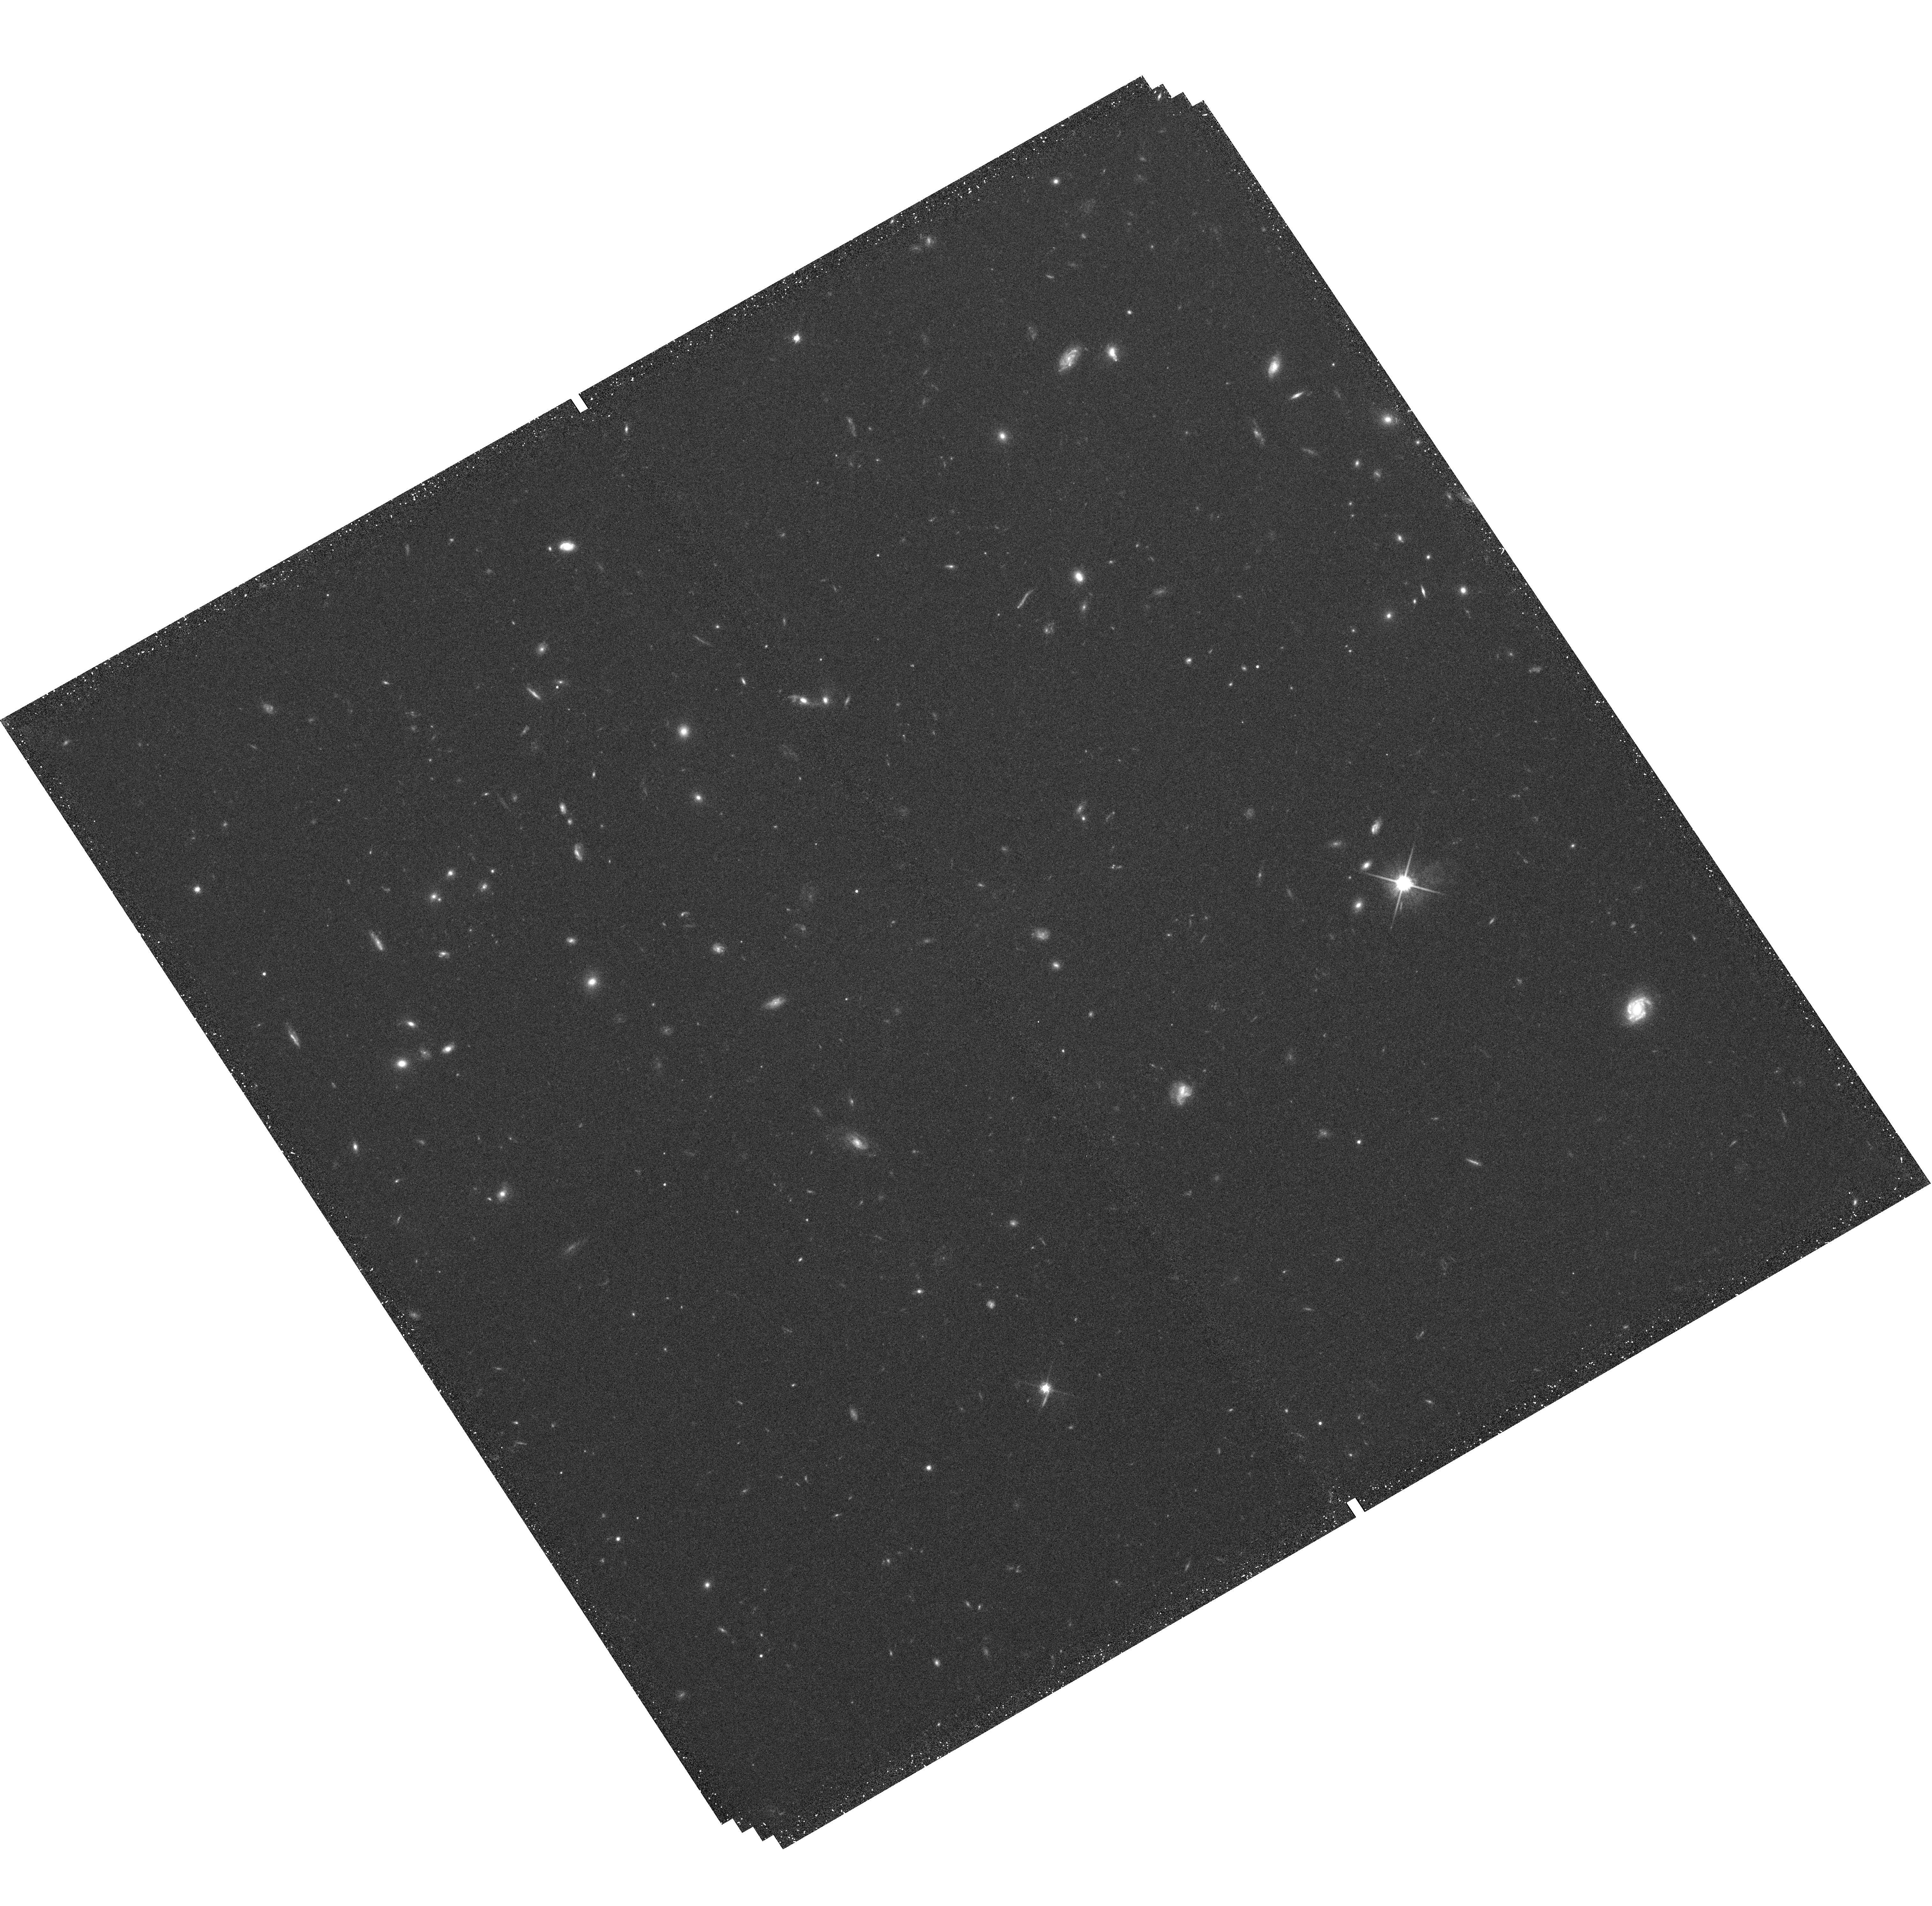
Target: field at RA 28.227°, Dec -14.151°. Instrument: WFC3/UVIS. Filter: F814W. Exposure: 39 min. Observation ID: hst_11803_05_wfc3_uvis_f814w_ib3g05

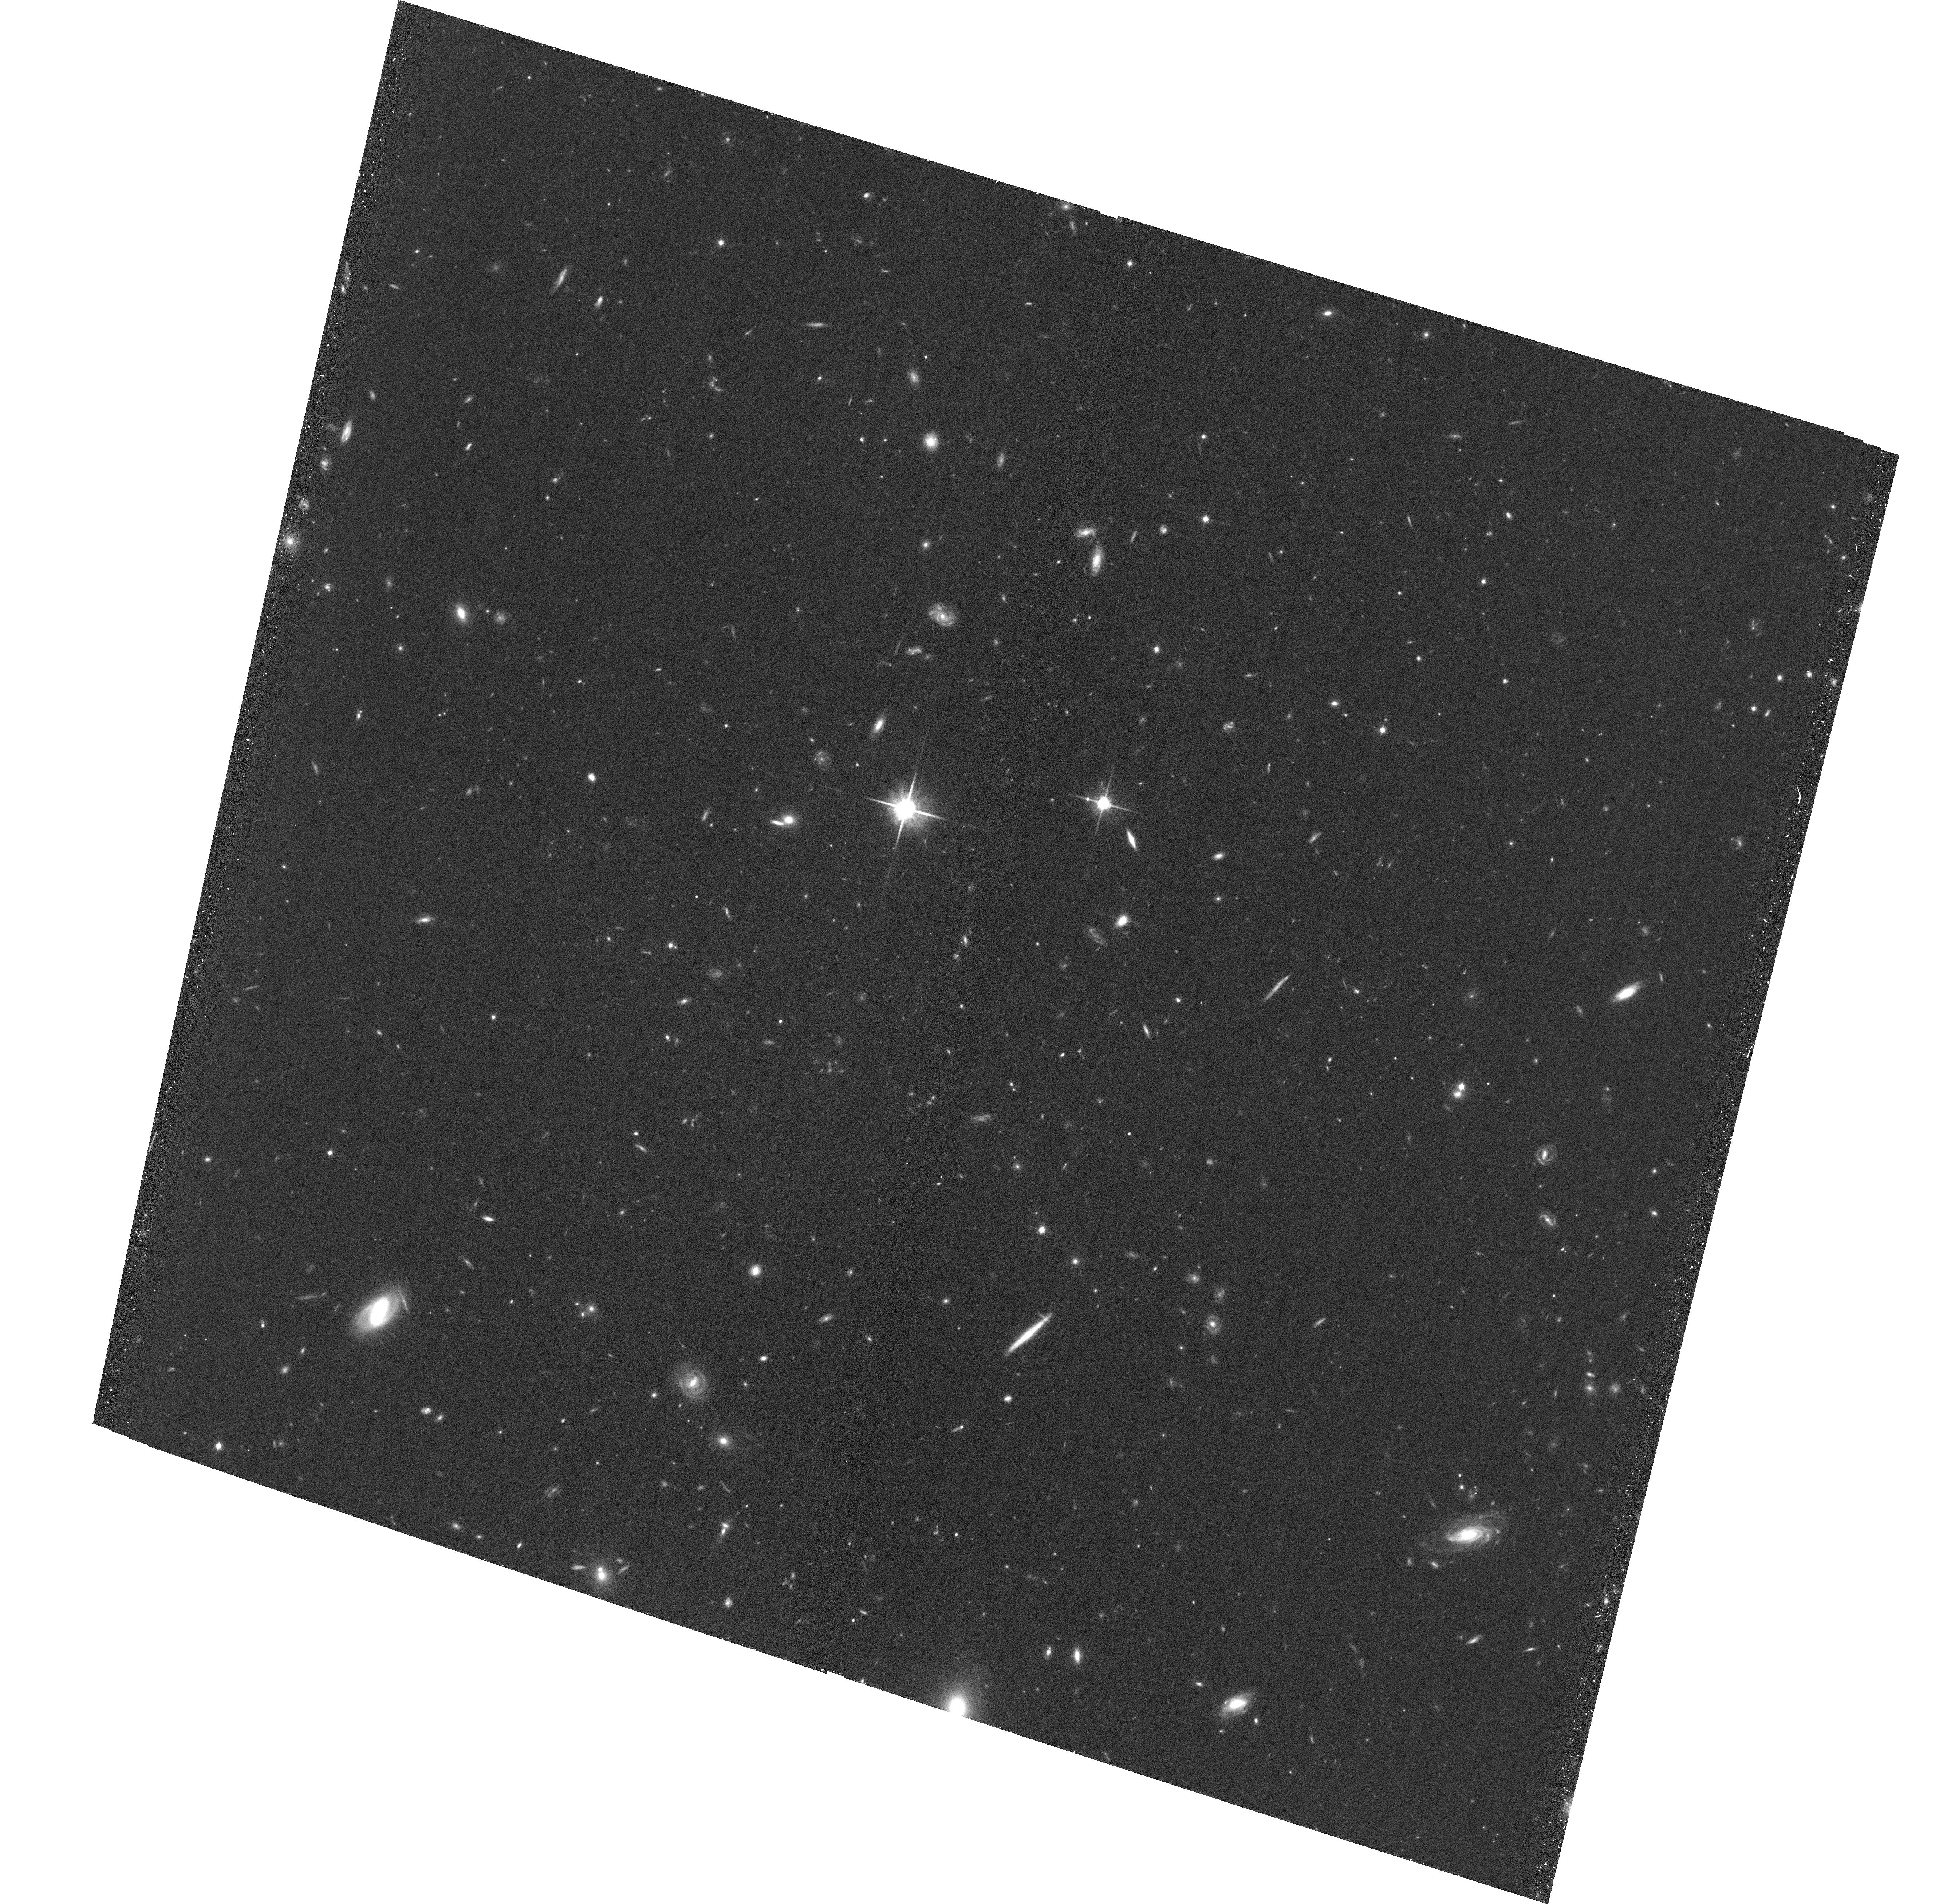
Target: CLJ0152.6-1408-POS1. Instrument: ACS/WFC. Filter: F814W. Exposure: 37 min. Observation ID: hst_11803_04_acs_wfc_f814w_jb3g04

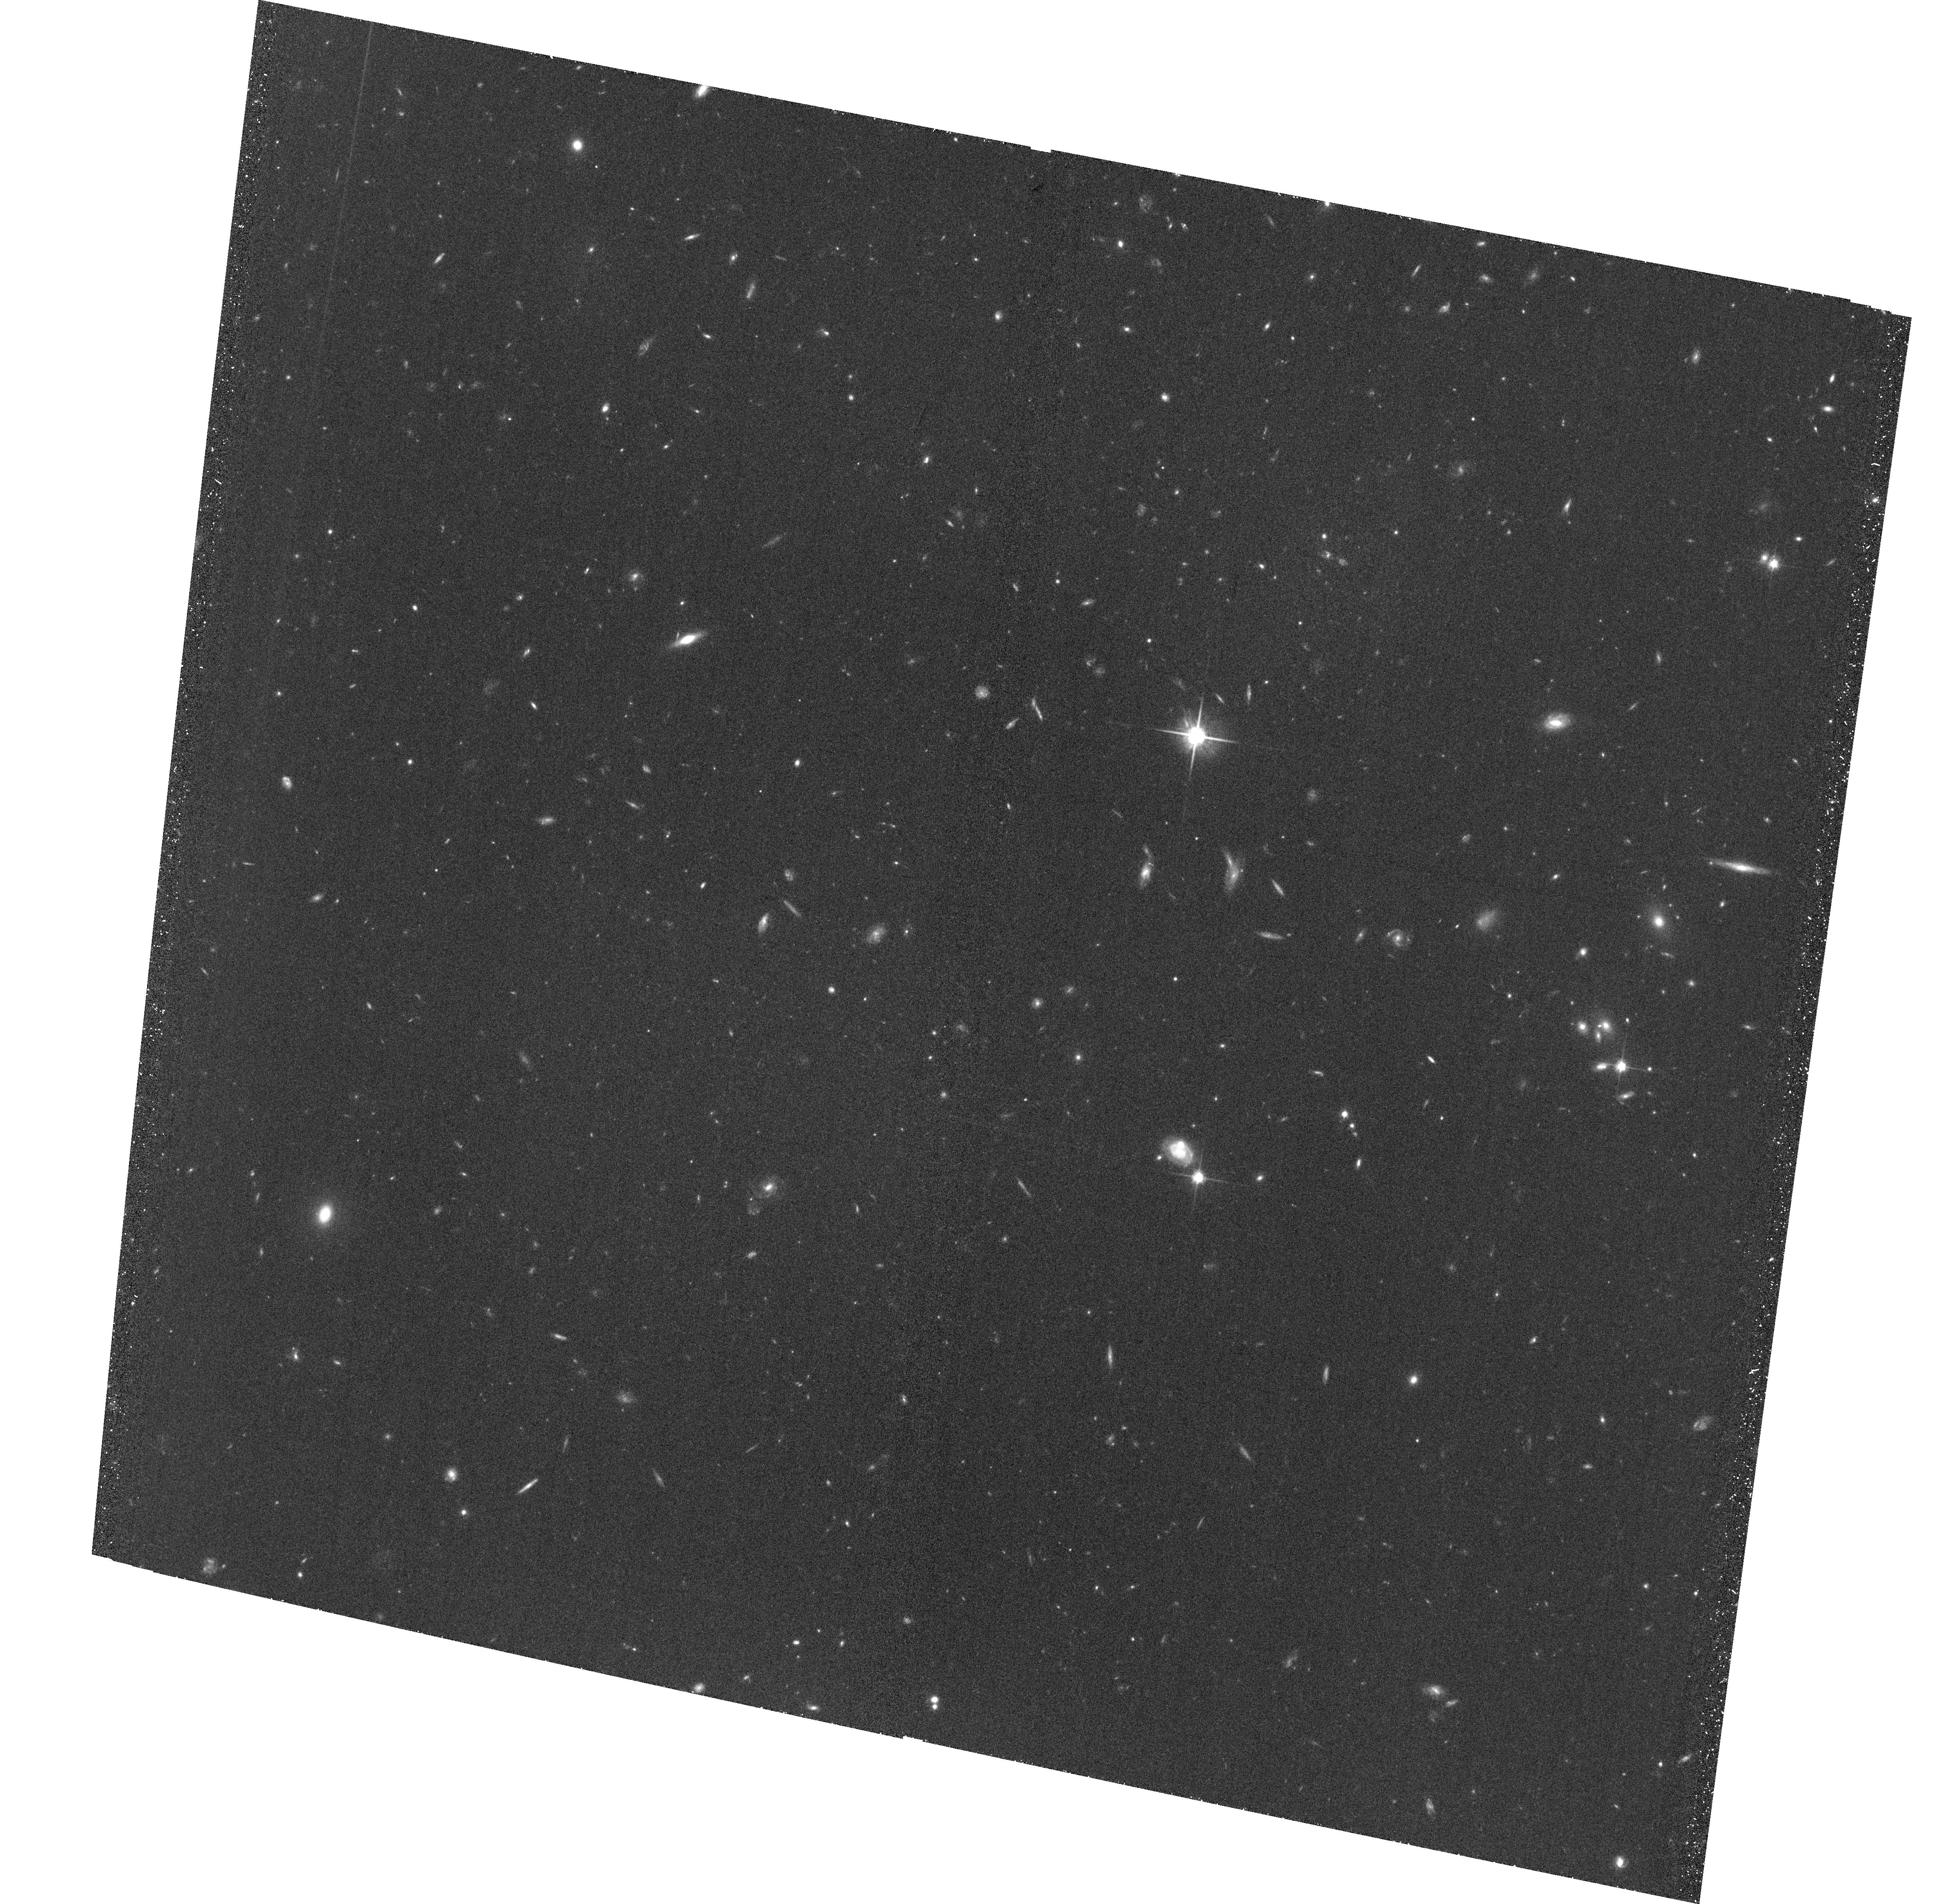
Target: CLJ0153.3-1353-POS1. Instrument: ACS/WFC. Filter: F814W. Exposure: 37 min. Observation ID: hst_11803_01_acs_wfc_f814w_jb3g01

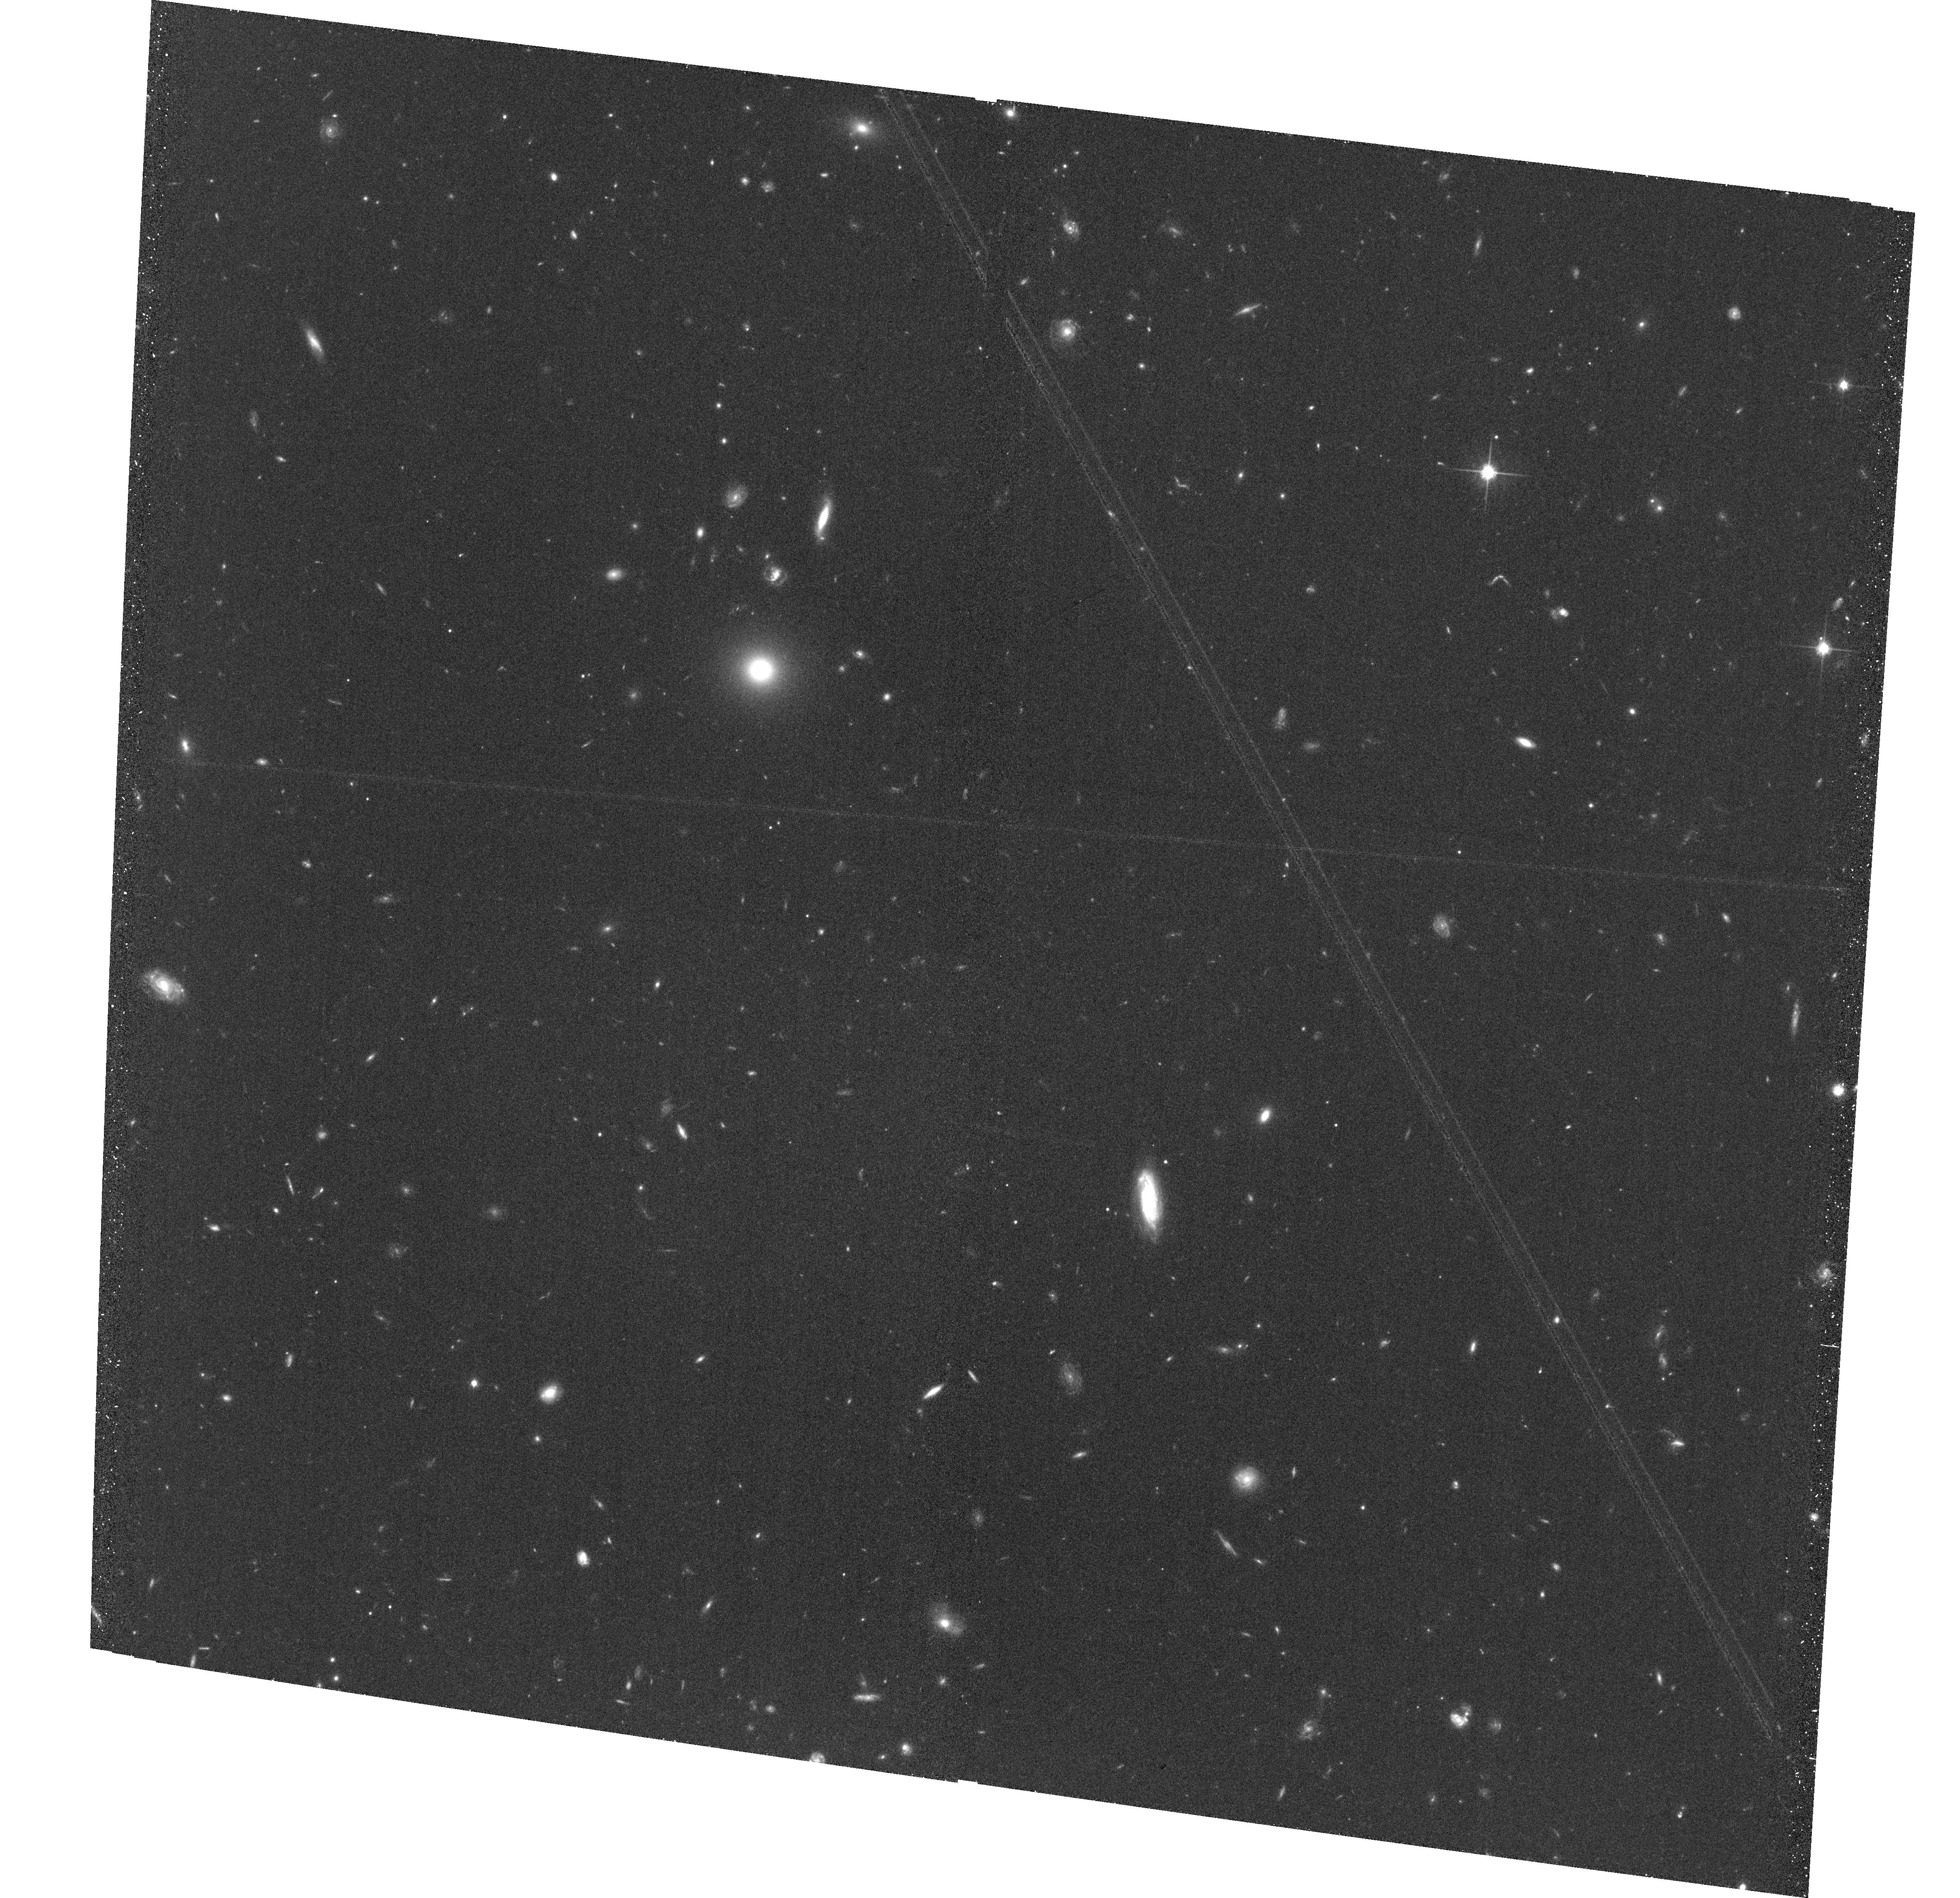
Target: CLJ0151.9-1404-POS3. Instrument: ACS/WFC. Filter: F814W. Exposure: 37 min. Observation ID: hst_11803_10_acs_wfc_f814w_jb3g10

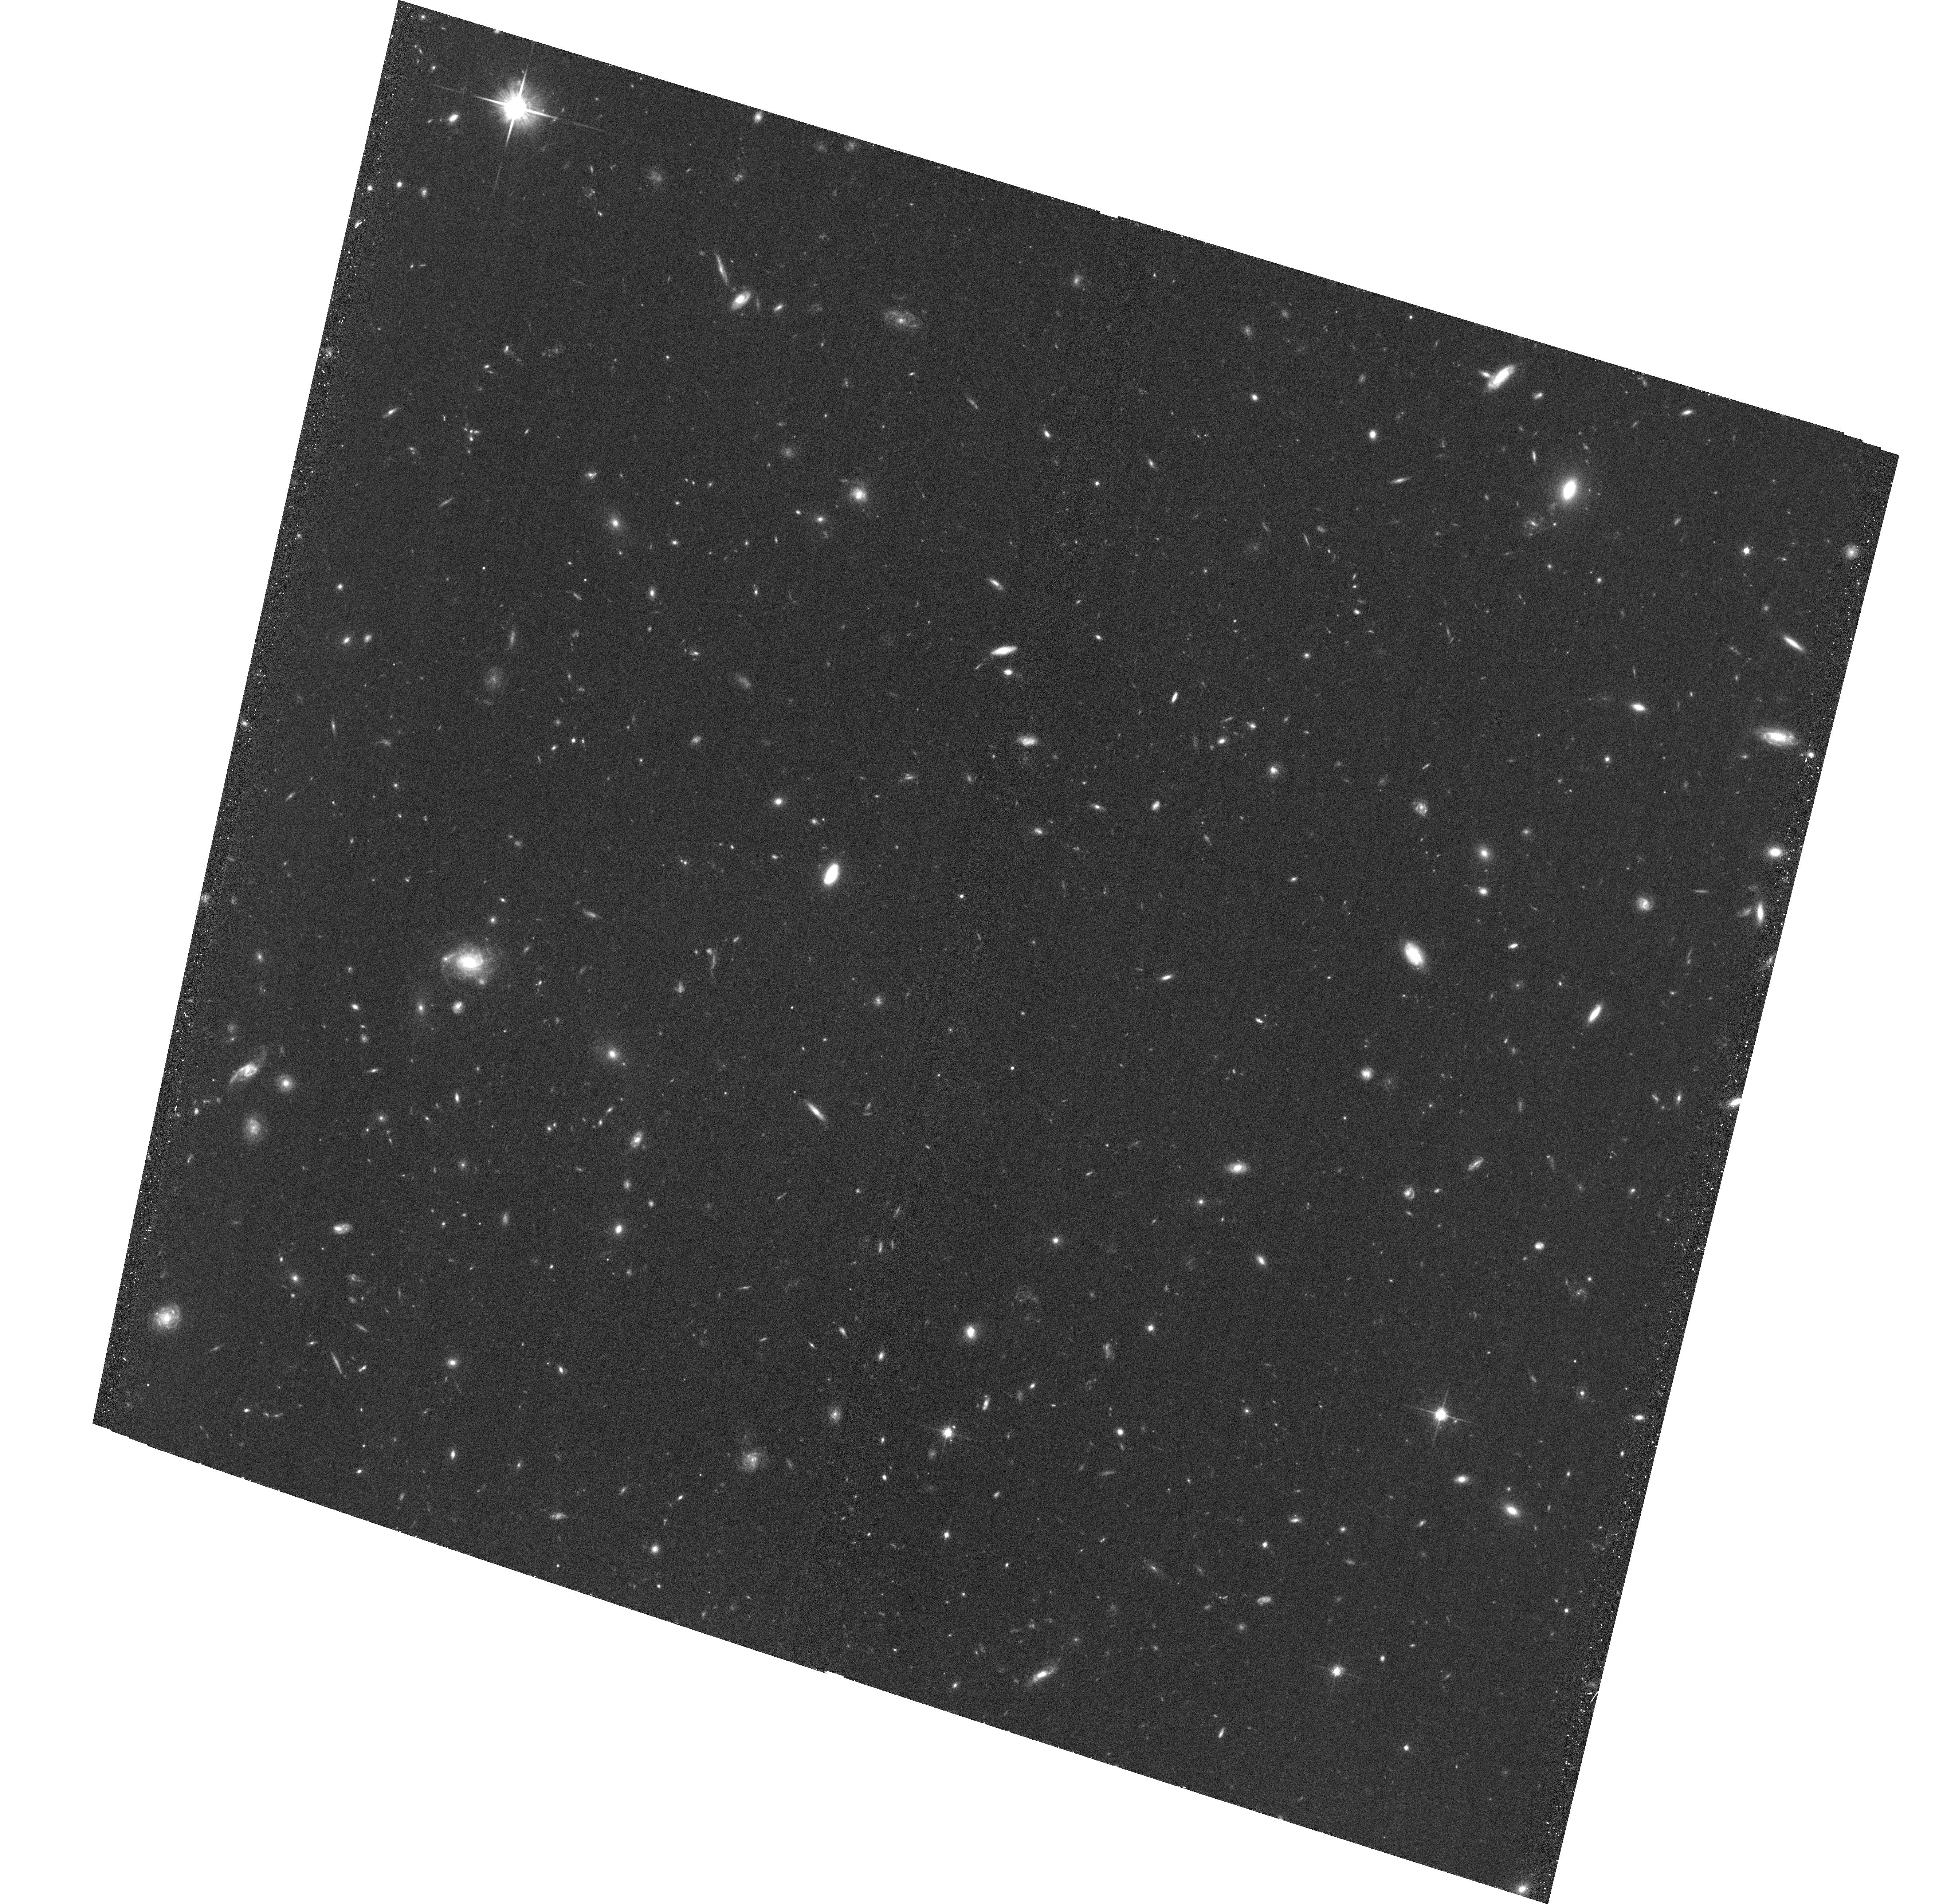
Target: CLJ0152.6-1408-POS2. Instrument: ACS/WFC. Filter: F814W. Exposure: 37 min. Observation ID: hst_11803_05_acs_wfc_f814w_jb3g05

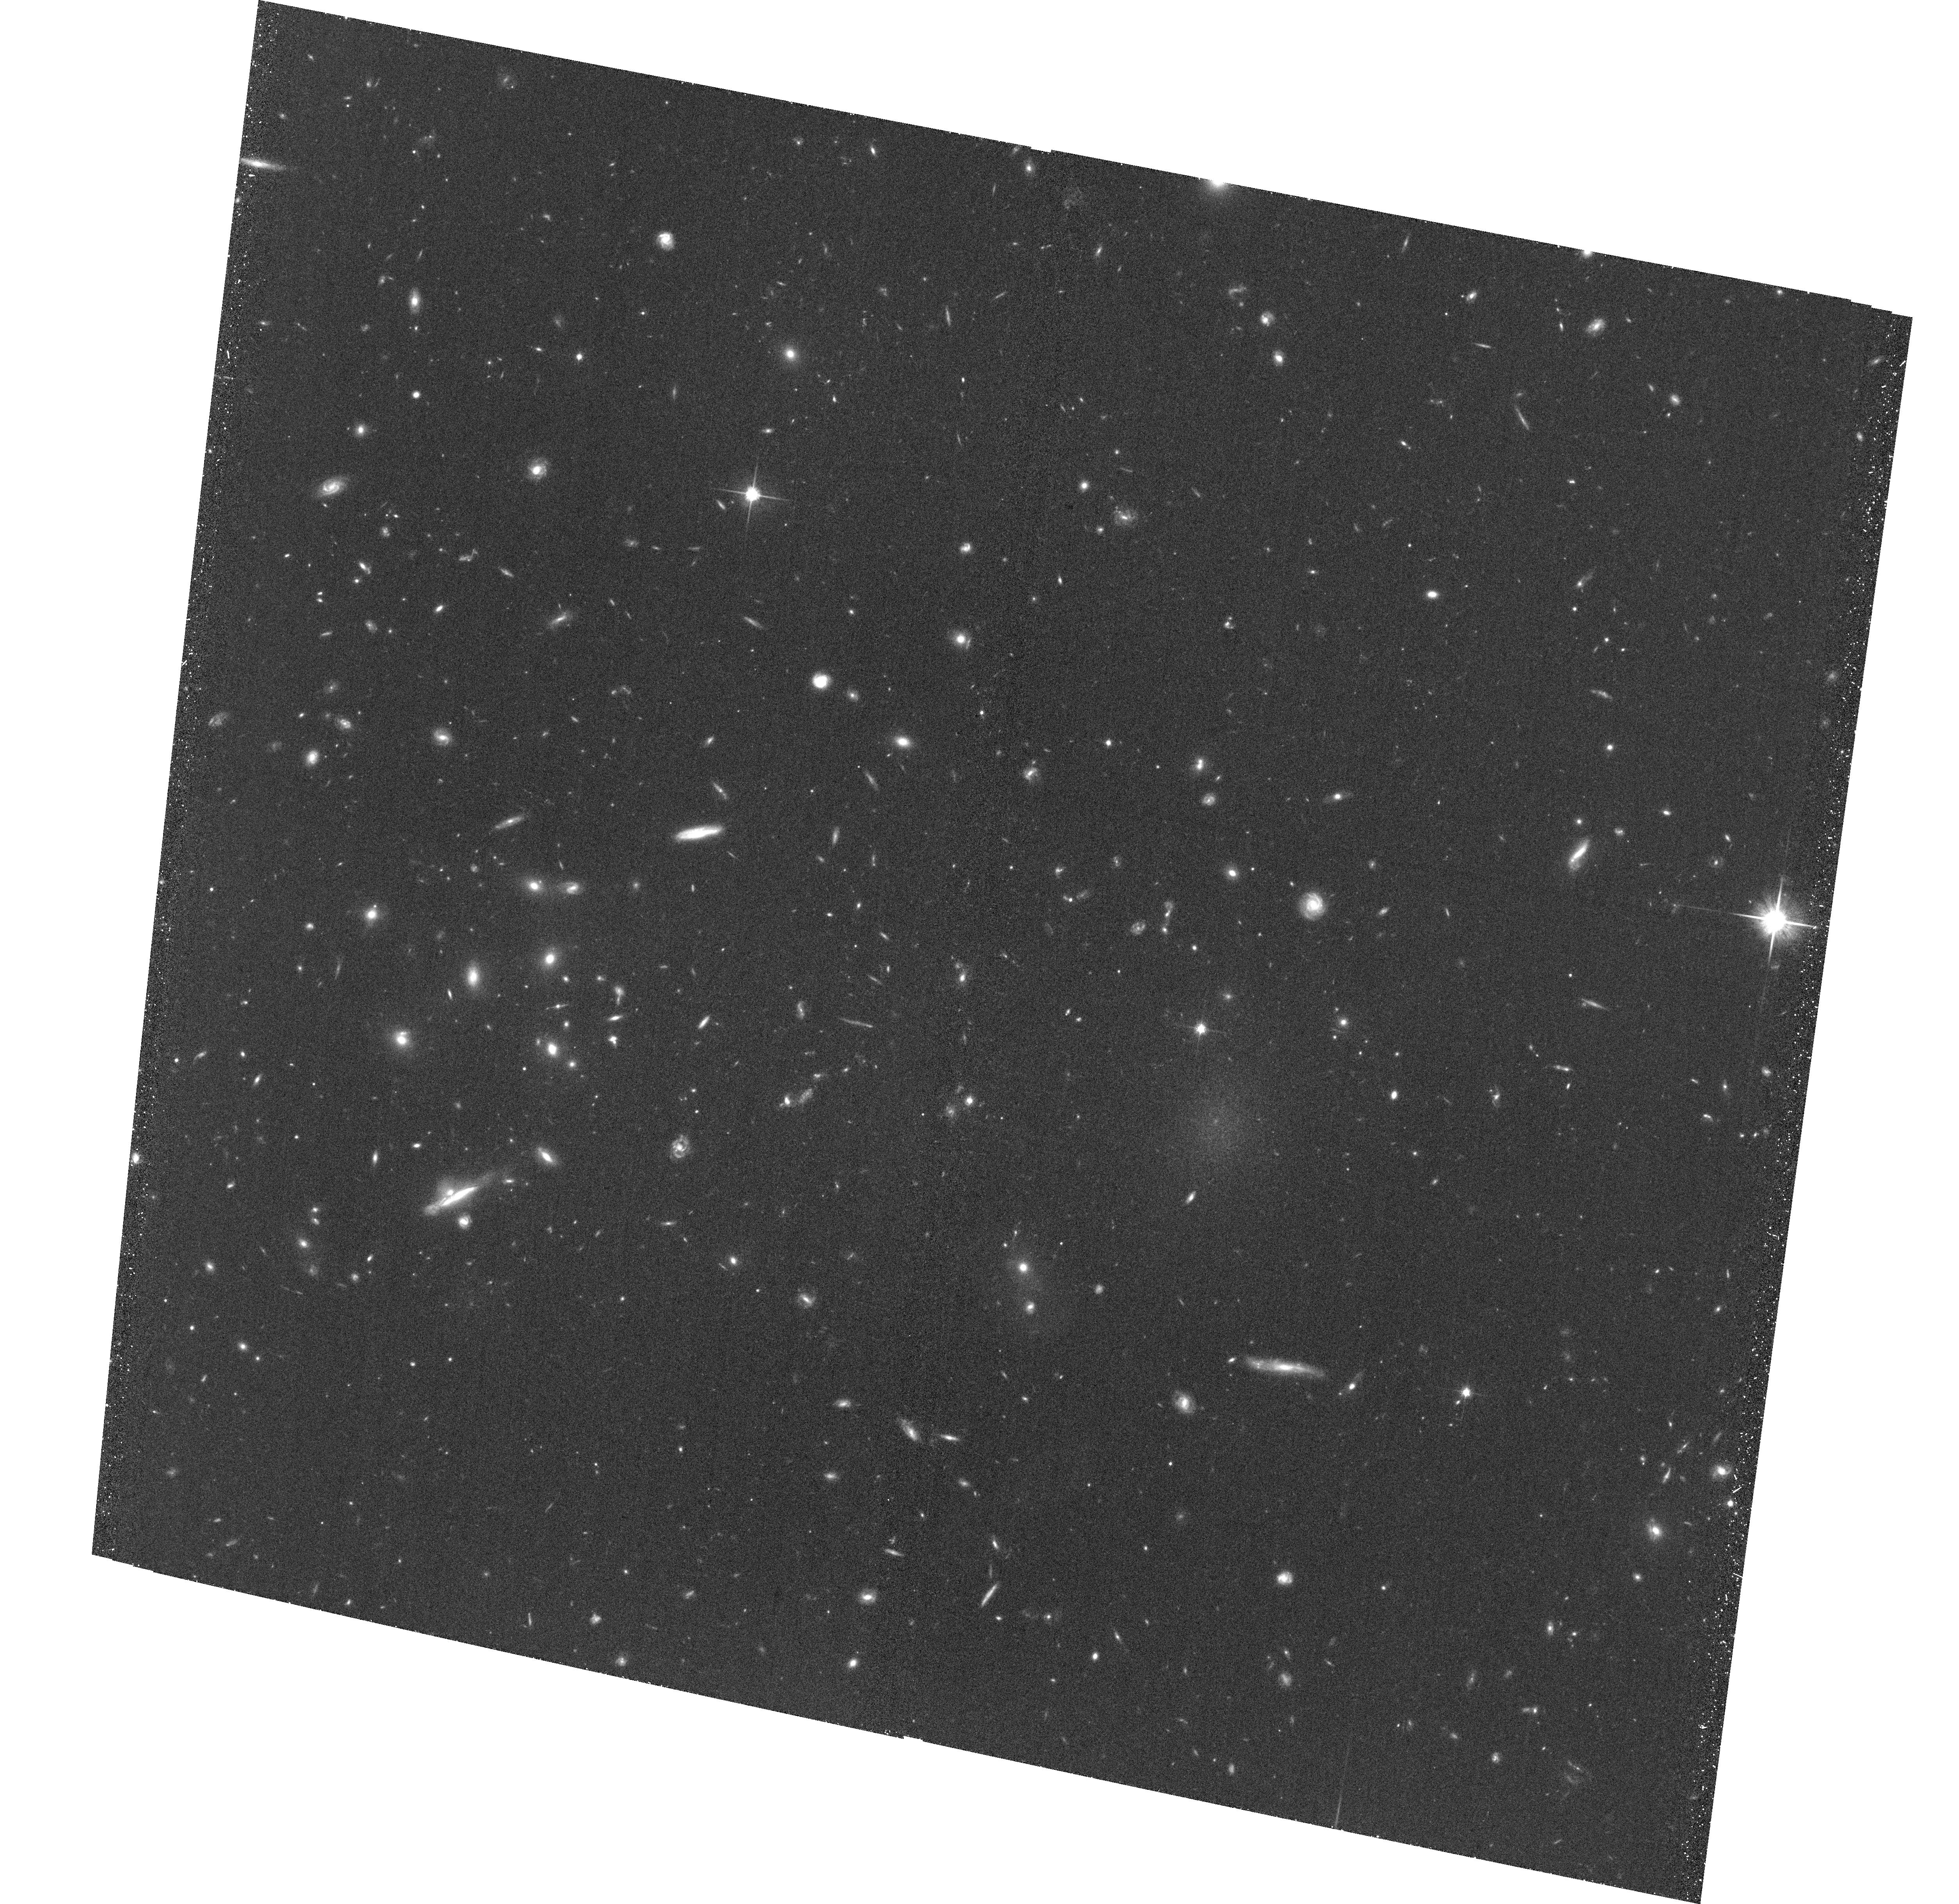
Target: CLJ0153.3-1353-POS3. Instrument: ACS/WFC. Filter: F814W. Exposure: 37 min. Observation ID: hst_11803_03_acs_wfc_f814w_jb3g03

Observing Cluster Assembly Around the Massive Cluster RXJ0152-13 (PI: Ford, Holland)

We request ACS imaging for groups and filaments in the outskirts of two z=0.8 forming clusters of galaxies. These images will be combined with an unparalleled dataset of wide-field spectroscopy from Magellan, with ~2200 confirmed members (~3200 by the summer) of the superstructures surrounding the two clusters. We will estimate merger rates and determine the morphological composition of the galaxy populations within the infalling groups and filaments identified in our spectroscopic dataset. The HST data are critical to understand how the early-type galaxy fraction remains constant in cluster centers, while clusters double in mass through the steady accretion of lower mass groups. One possibility is that the galaxies in the filaments and infalling groups already have predominantly early-type morphologies, while another is that galaxies transform during, and possibly even in connection with, the process of infall. Our unique dataset of spectroscopic membership, when combined with the exquisite high-resolution imaging of ACS and WF3, will enable us to witness the accretion of galaxies unto massive clusters and how this process affects their properties.